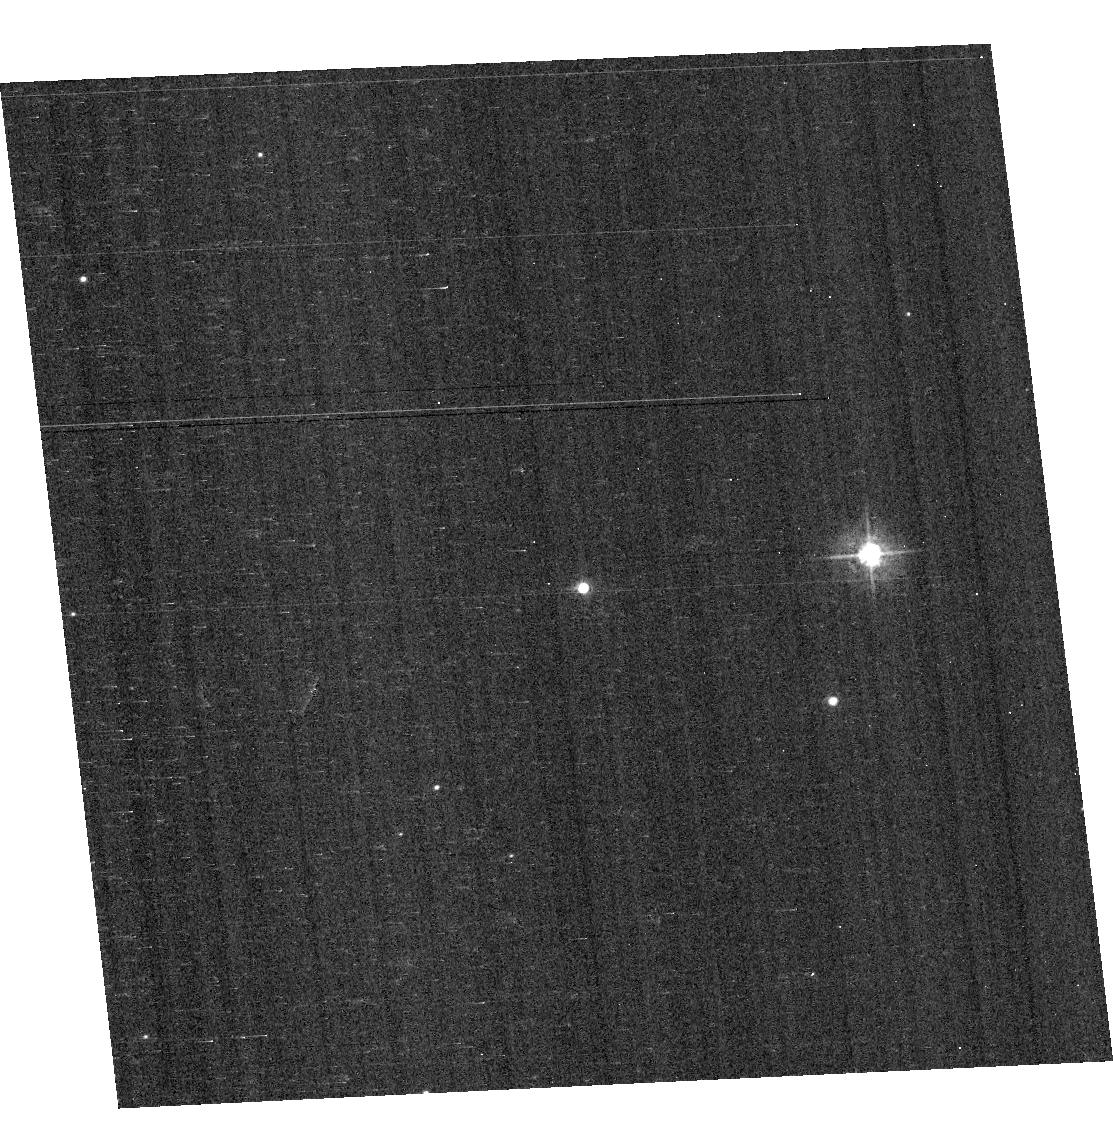
Target: VB8. Instrument: ACS/WFC. Filter: F435W. Exposure: 4 min. Observation ID: hst_13162_05_acs_wfc_f435w_jc5505

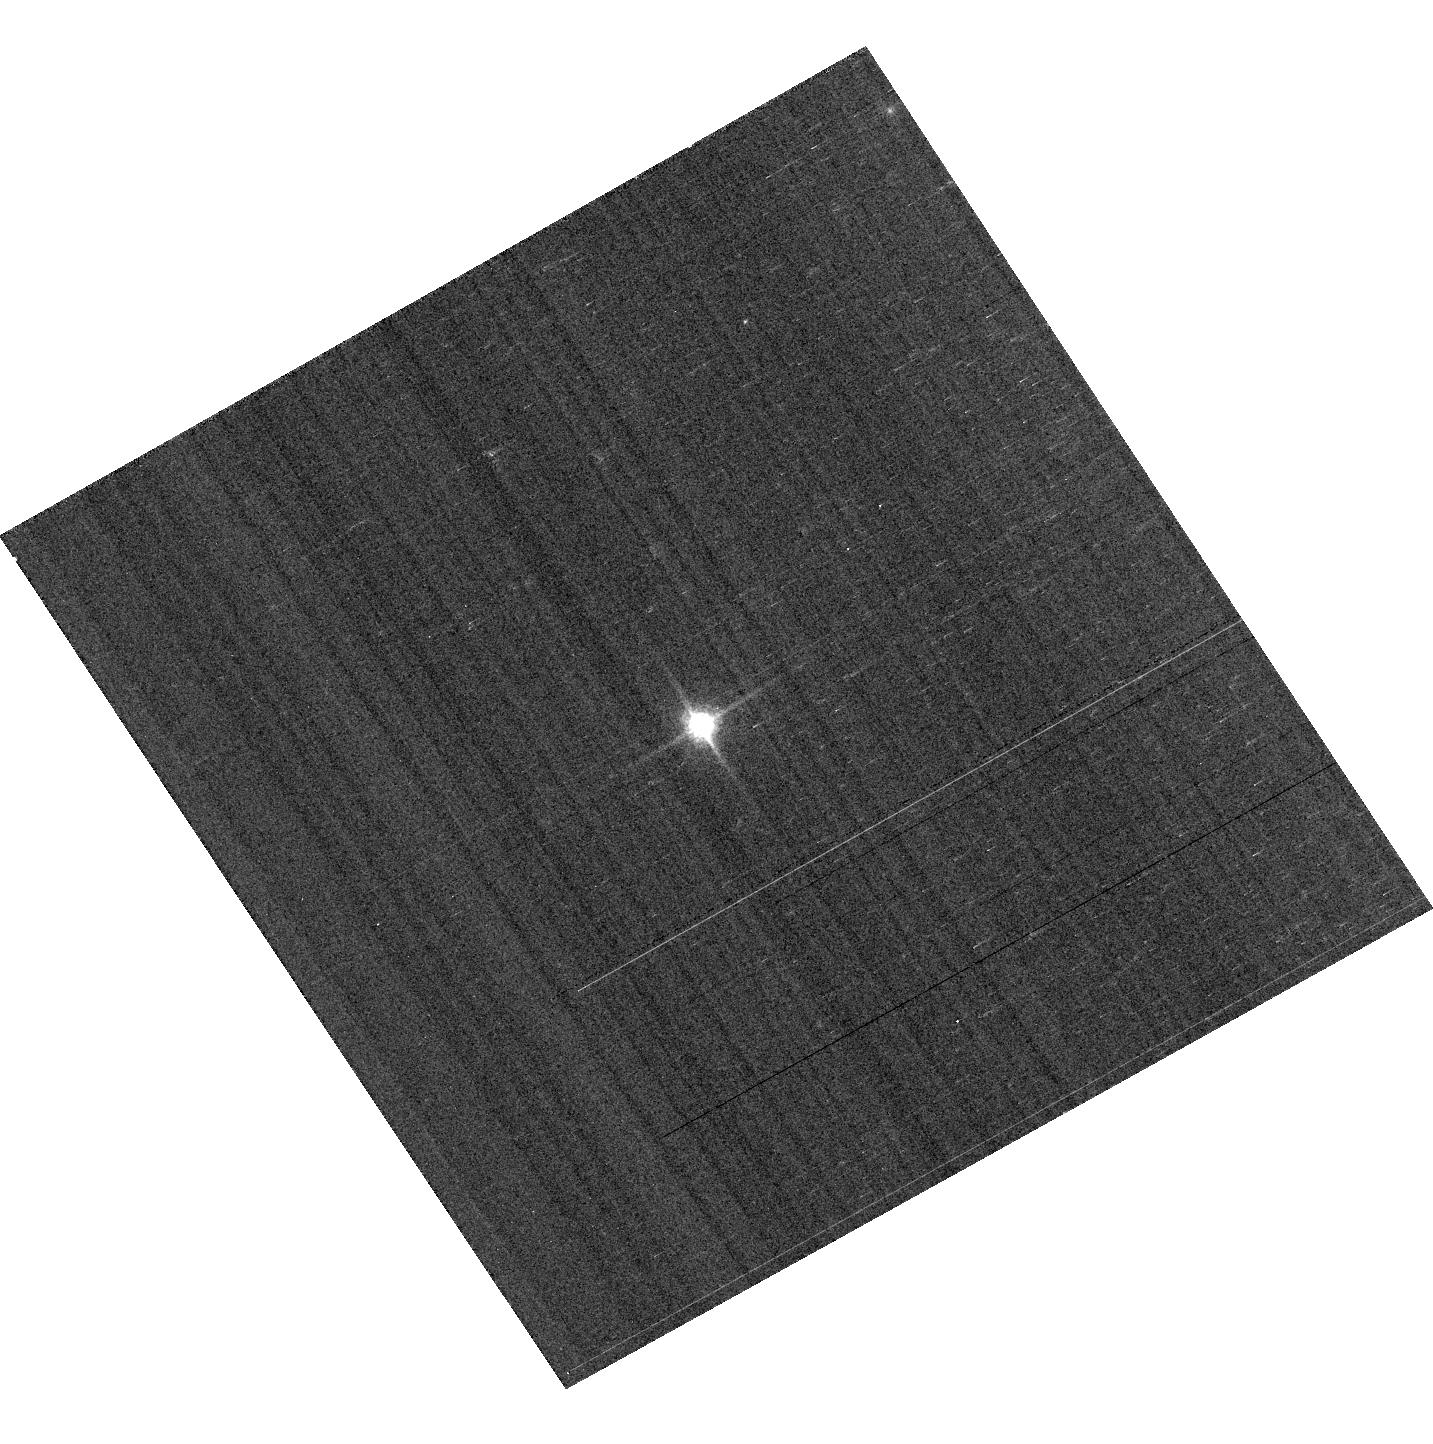
Target: GD153. Instrument: ACS/WFC. Filter: F850LP. Exposure: 1 min. Observation ID: hst_13162_02_acs_wfc_f850lp_jc5502

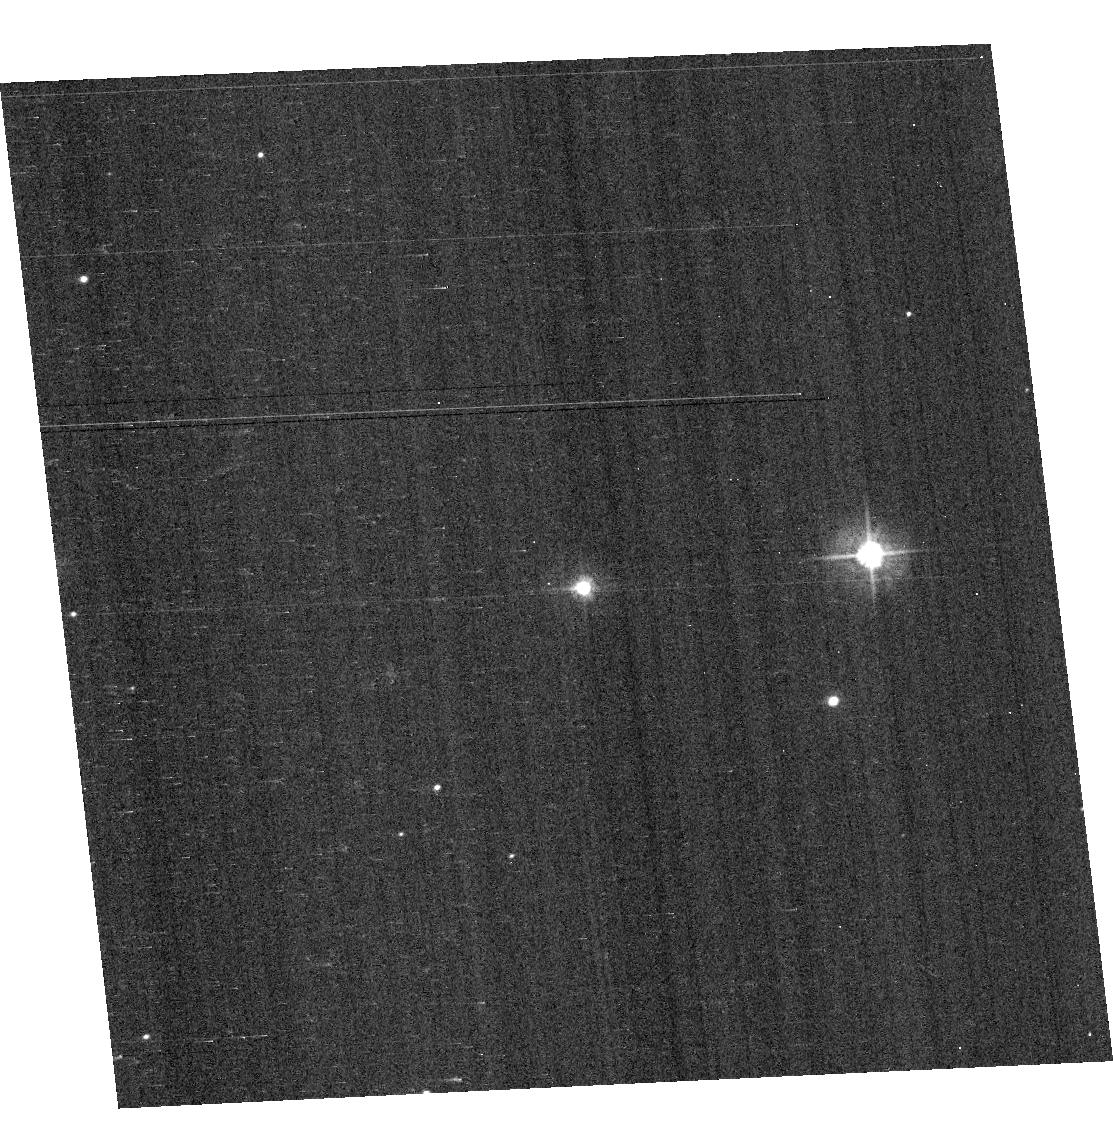
Target: VB8. Instrument: ACS/WFC. Filter: F475W. Exposure: 3 min. Observation ID: hst_13162_05_acs_wfc_f475w_jc5505

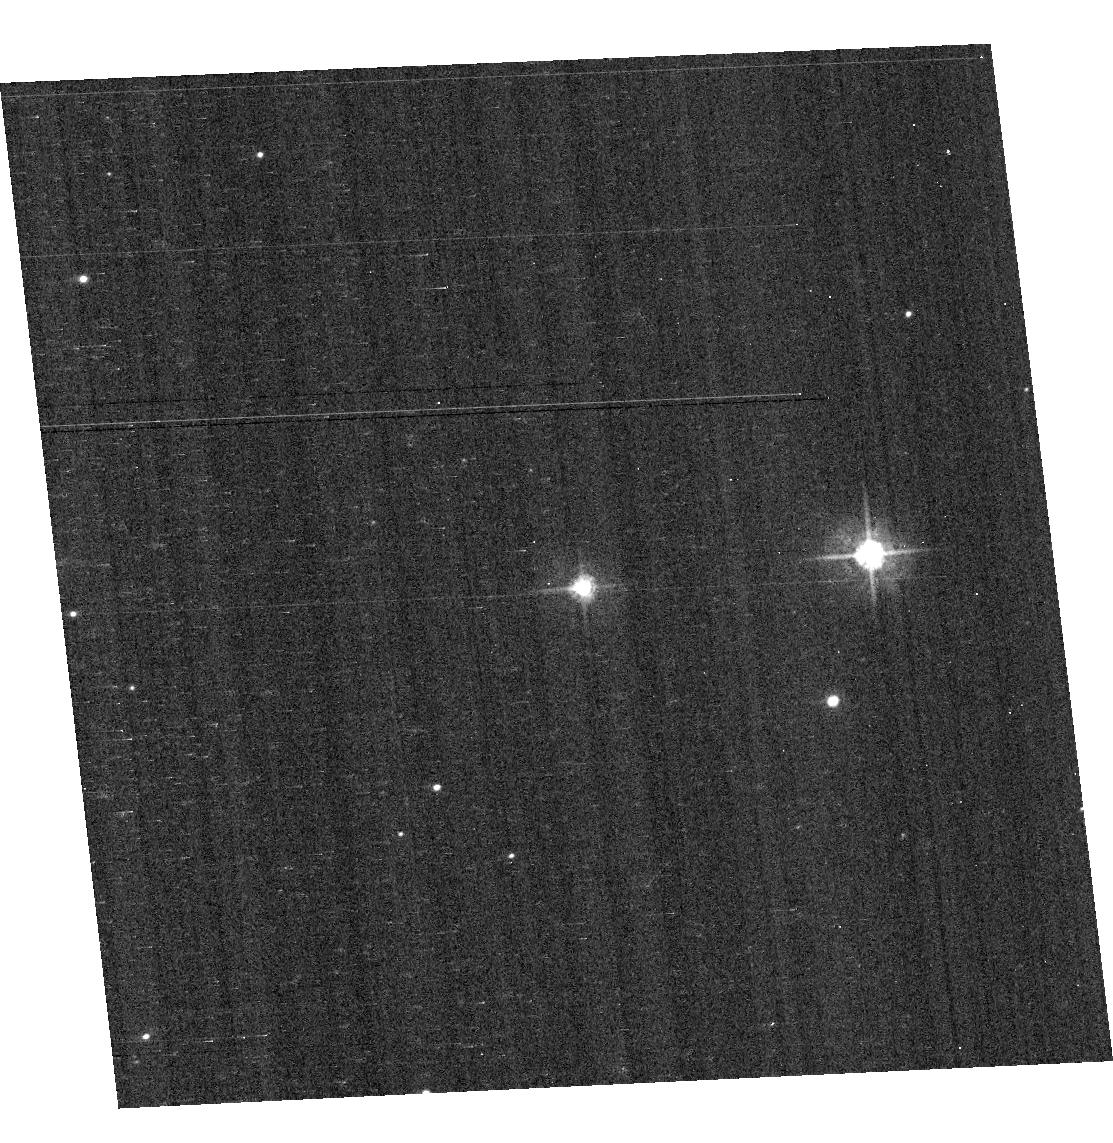
Target: VB8. Instrument: ACS/WFC. Filter: F555W. Exposure: 4 min. Observation ID: hst_13162_05_acs_wfc_f555w_jc5505

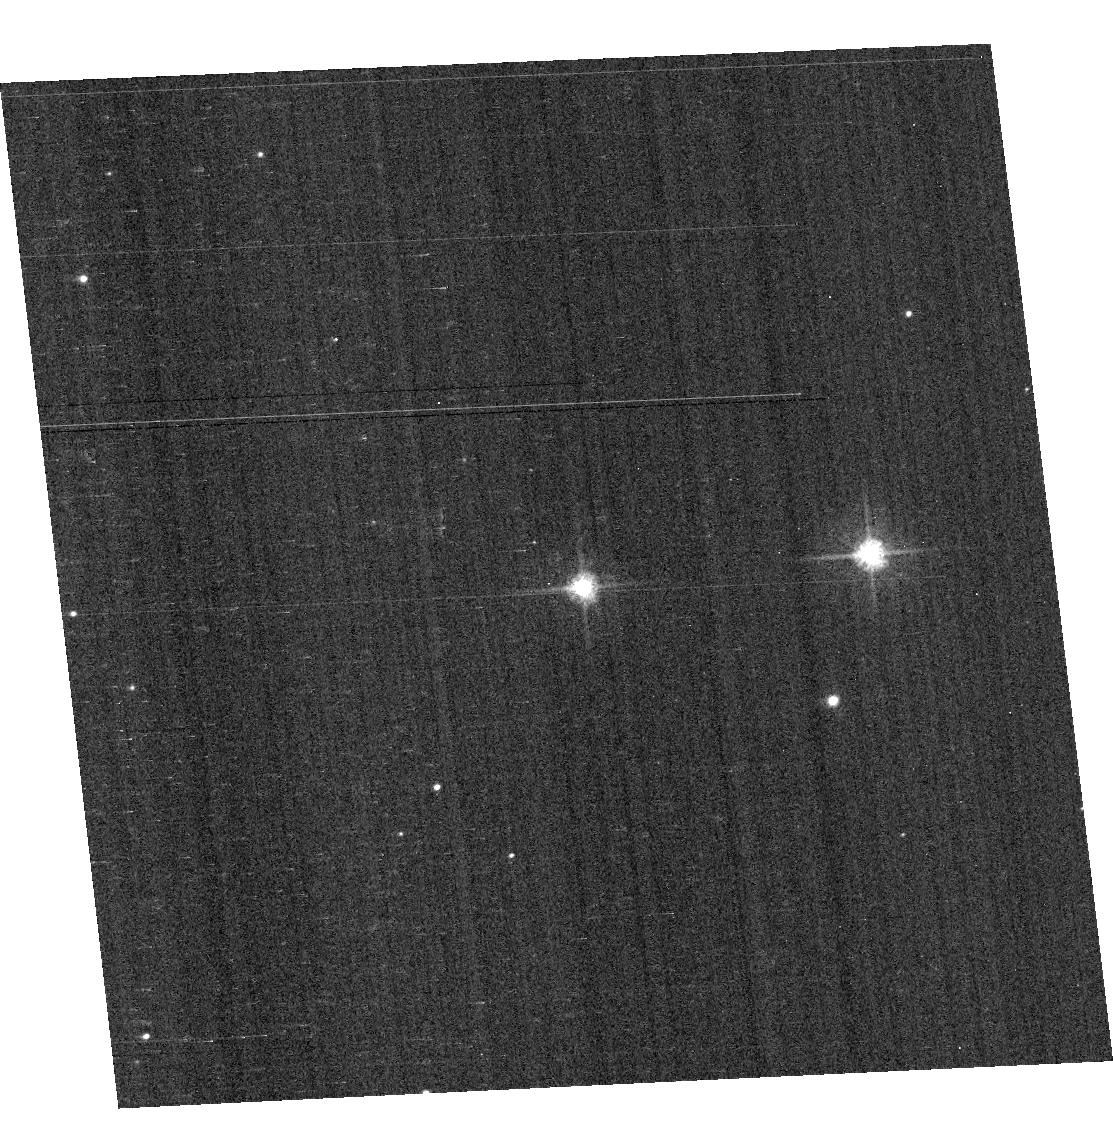
Target: VB8. Instrument: ACS/WFC. Filter: F625W. Exposure: 1 min. Observation ID: hst_13162_05_acs_wfc_f625w_jc5505

ACS Photometric Cross-Calibration using Stellar Flux Standards (PI: Bohlin, Ralph C.)

Purposes: -------- a) Verify and refine the WFC photometric calibrations, repeatability measure, and change in sensitivity over time with visits to the 3 primary WD standard stars. Single bright stars are a more precise and straightforward approach than trying to use the multitude of stars in 47 Tuc. b) Continue to investigate the ~1-2% discrepancy between the ACS and STIS flux calibrations (ACS ISR 2007-06, ACS ISR 2012-01) for different stellar effective temperature. The goal is to measure any filter bandpass shifts in ACS or rule out the possibility of shifts as the primary contributors to the ACS/STIS discrepancy for cool stars.